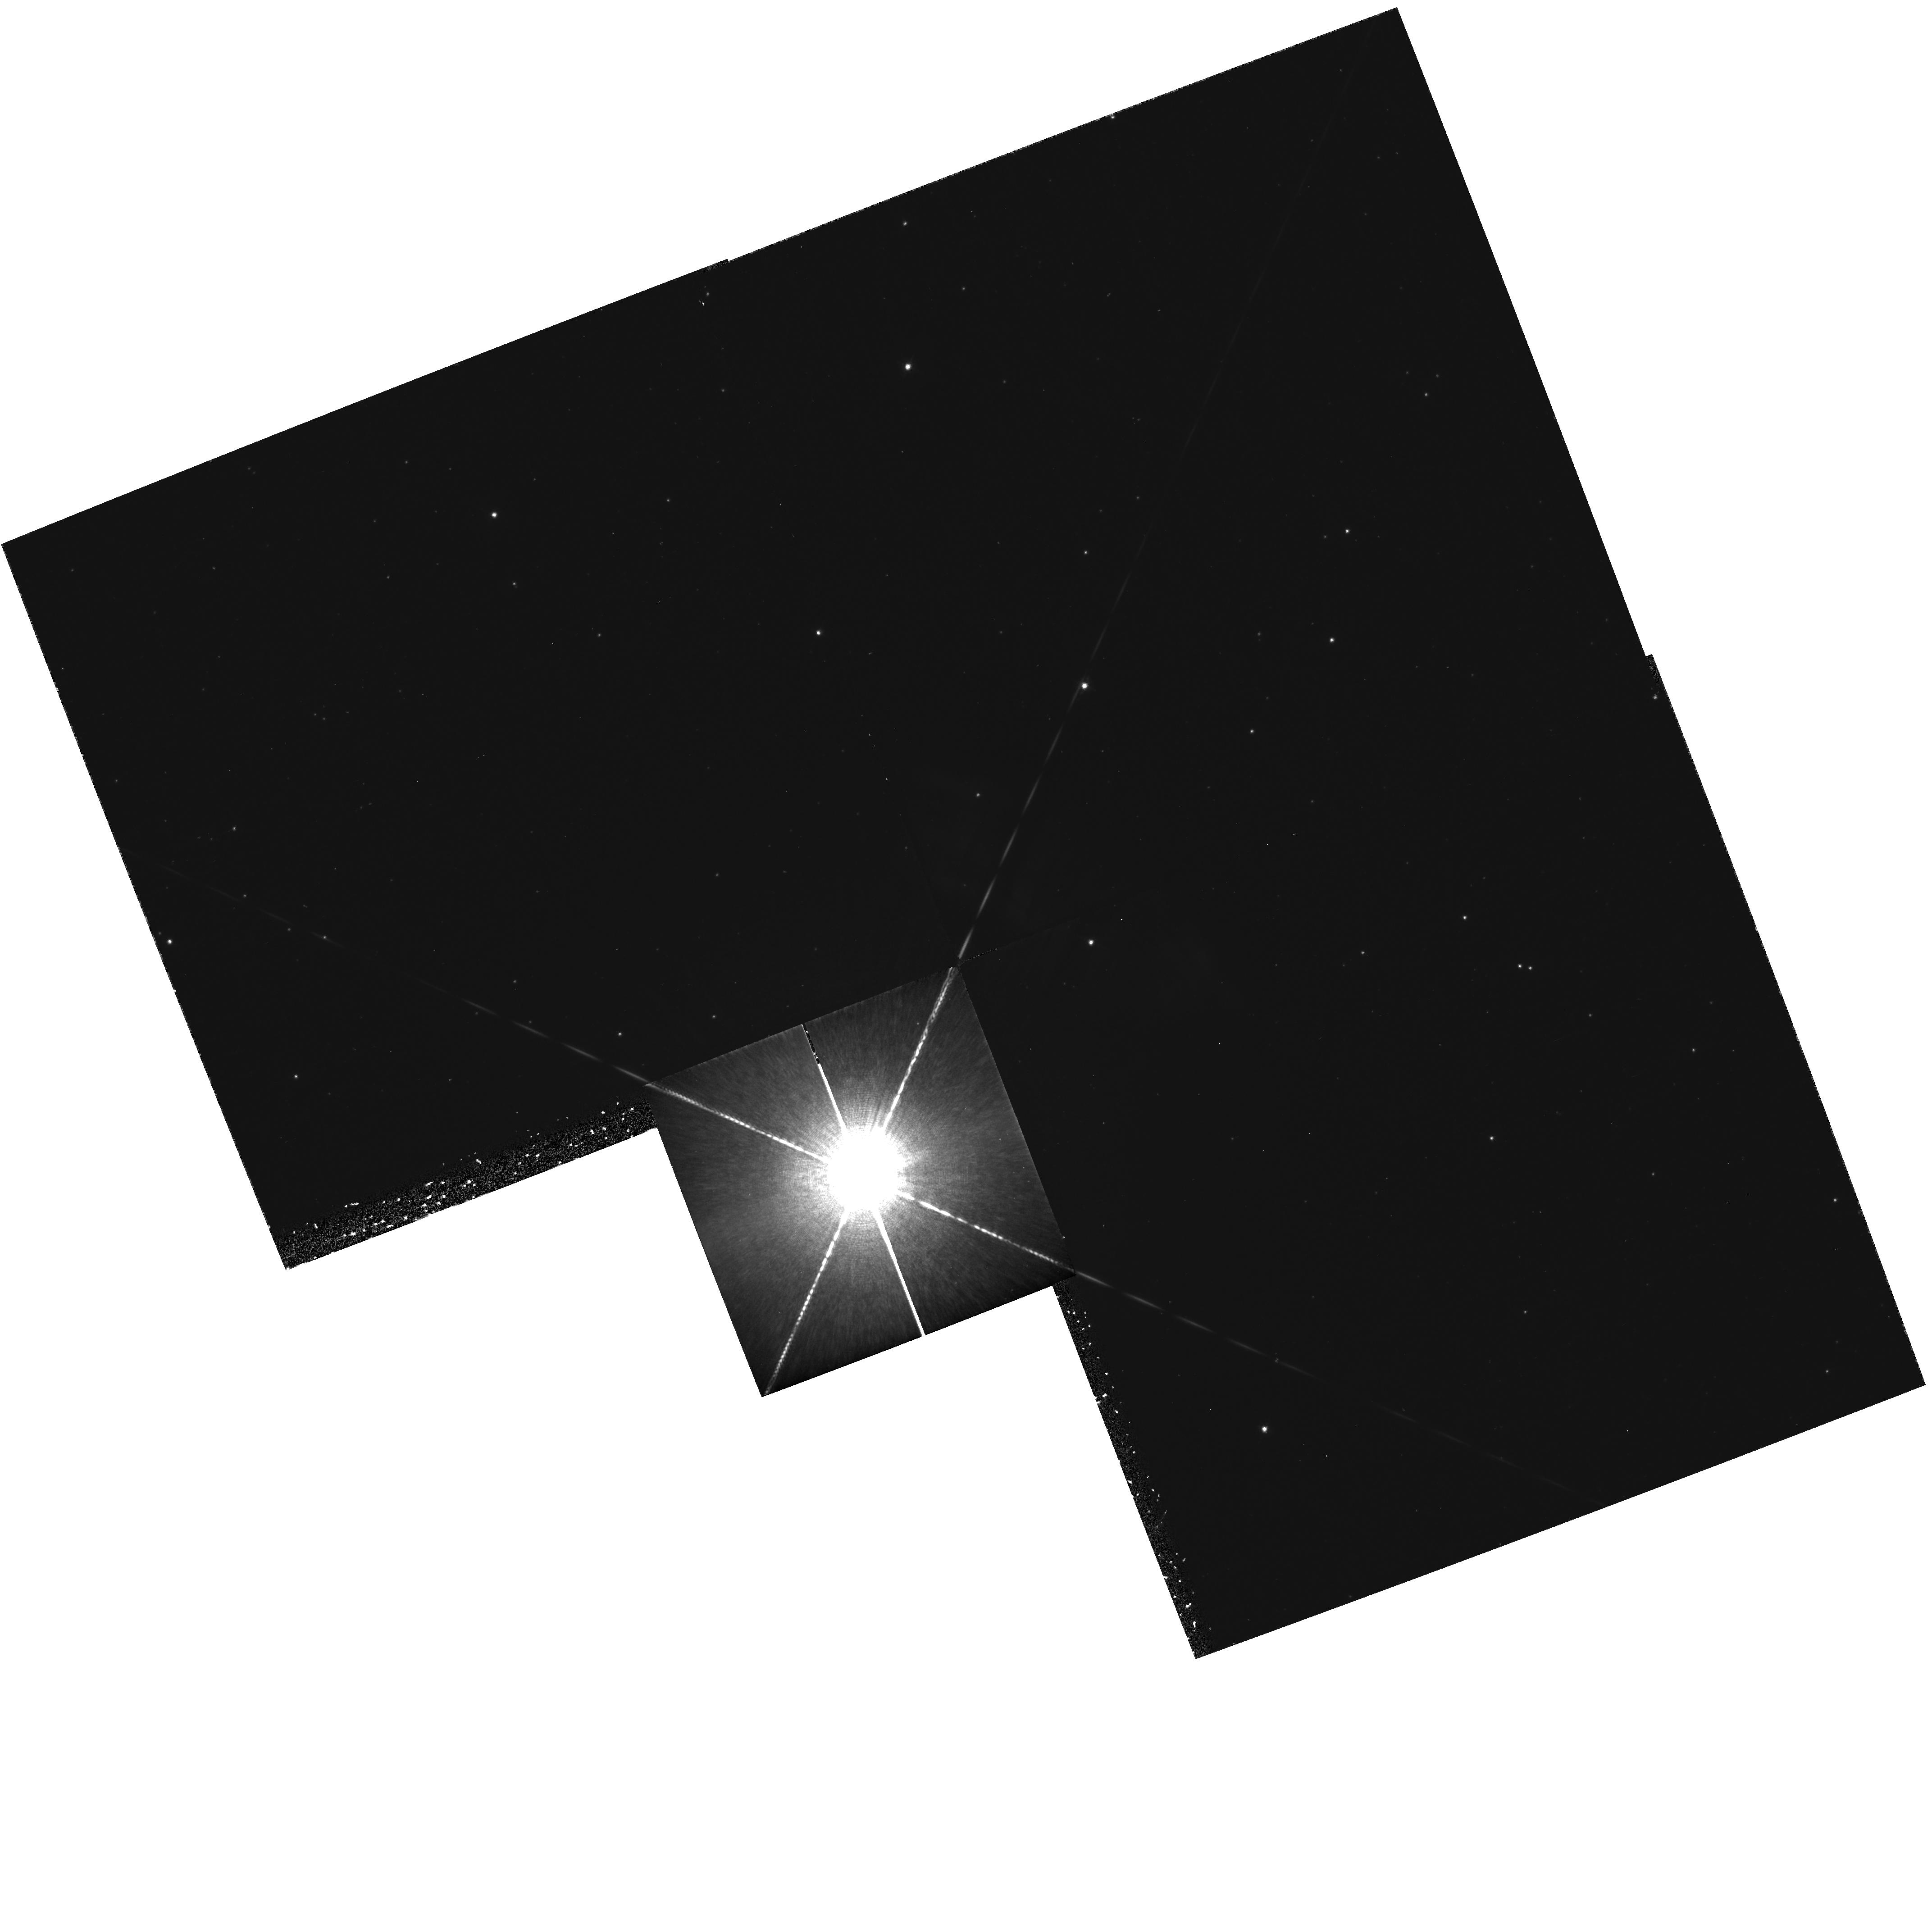
Target: NOVA-VELORUM-1999
Instrument: WFPC2/PC
Filter: F656N
Exposure: 43 min
Observation ID: hst_8221_01_wfpc2_pc_f656n_u5i101

The next bright Galactic nova: High Resolution Imaging (PI: Shara, Michael)

The recurrent nova T Pyxidis is one of only ~20 novae with known shells, and the only recurrent nova with clearly resolved circumstellar matter. A unique and once-in -a- generation opportunity will exist during T Pyxidis' next eruption (now overdue) to determine: 1) The uniformity and isotropy of material (both dust and different chemical elements) ejected in previous eruptions, and 2) The smallest structures formed in nova eruptions. We propose to use WFPC2 to image T Pyx after it erupts to search for fluorescence and reflection light echoes from, and small-scale structure in, the nova circumstellar gas and dust ejecta. Only two novae are presently known to have a highly structured shell that can be defined as ``very'' clumpy. These novae are GK Per (known from the ground) and T Pyx (HST cycle 4 WFPC2 images). It's unclear if this structure is common to all nova shells or, if it is, how the structure is created. Though T Pyx is ``overdue'' it may take several years before it goes off again. We therefore propose to use the TOO time, if allocated, to follow the eruption of the next bright Galactic nova with WFPC2 (if T Pyx does not erupt) to determine how quickly the ejecta of a nova become clumpy.